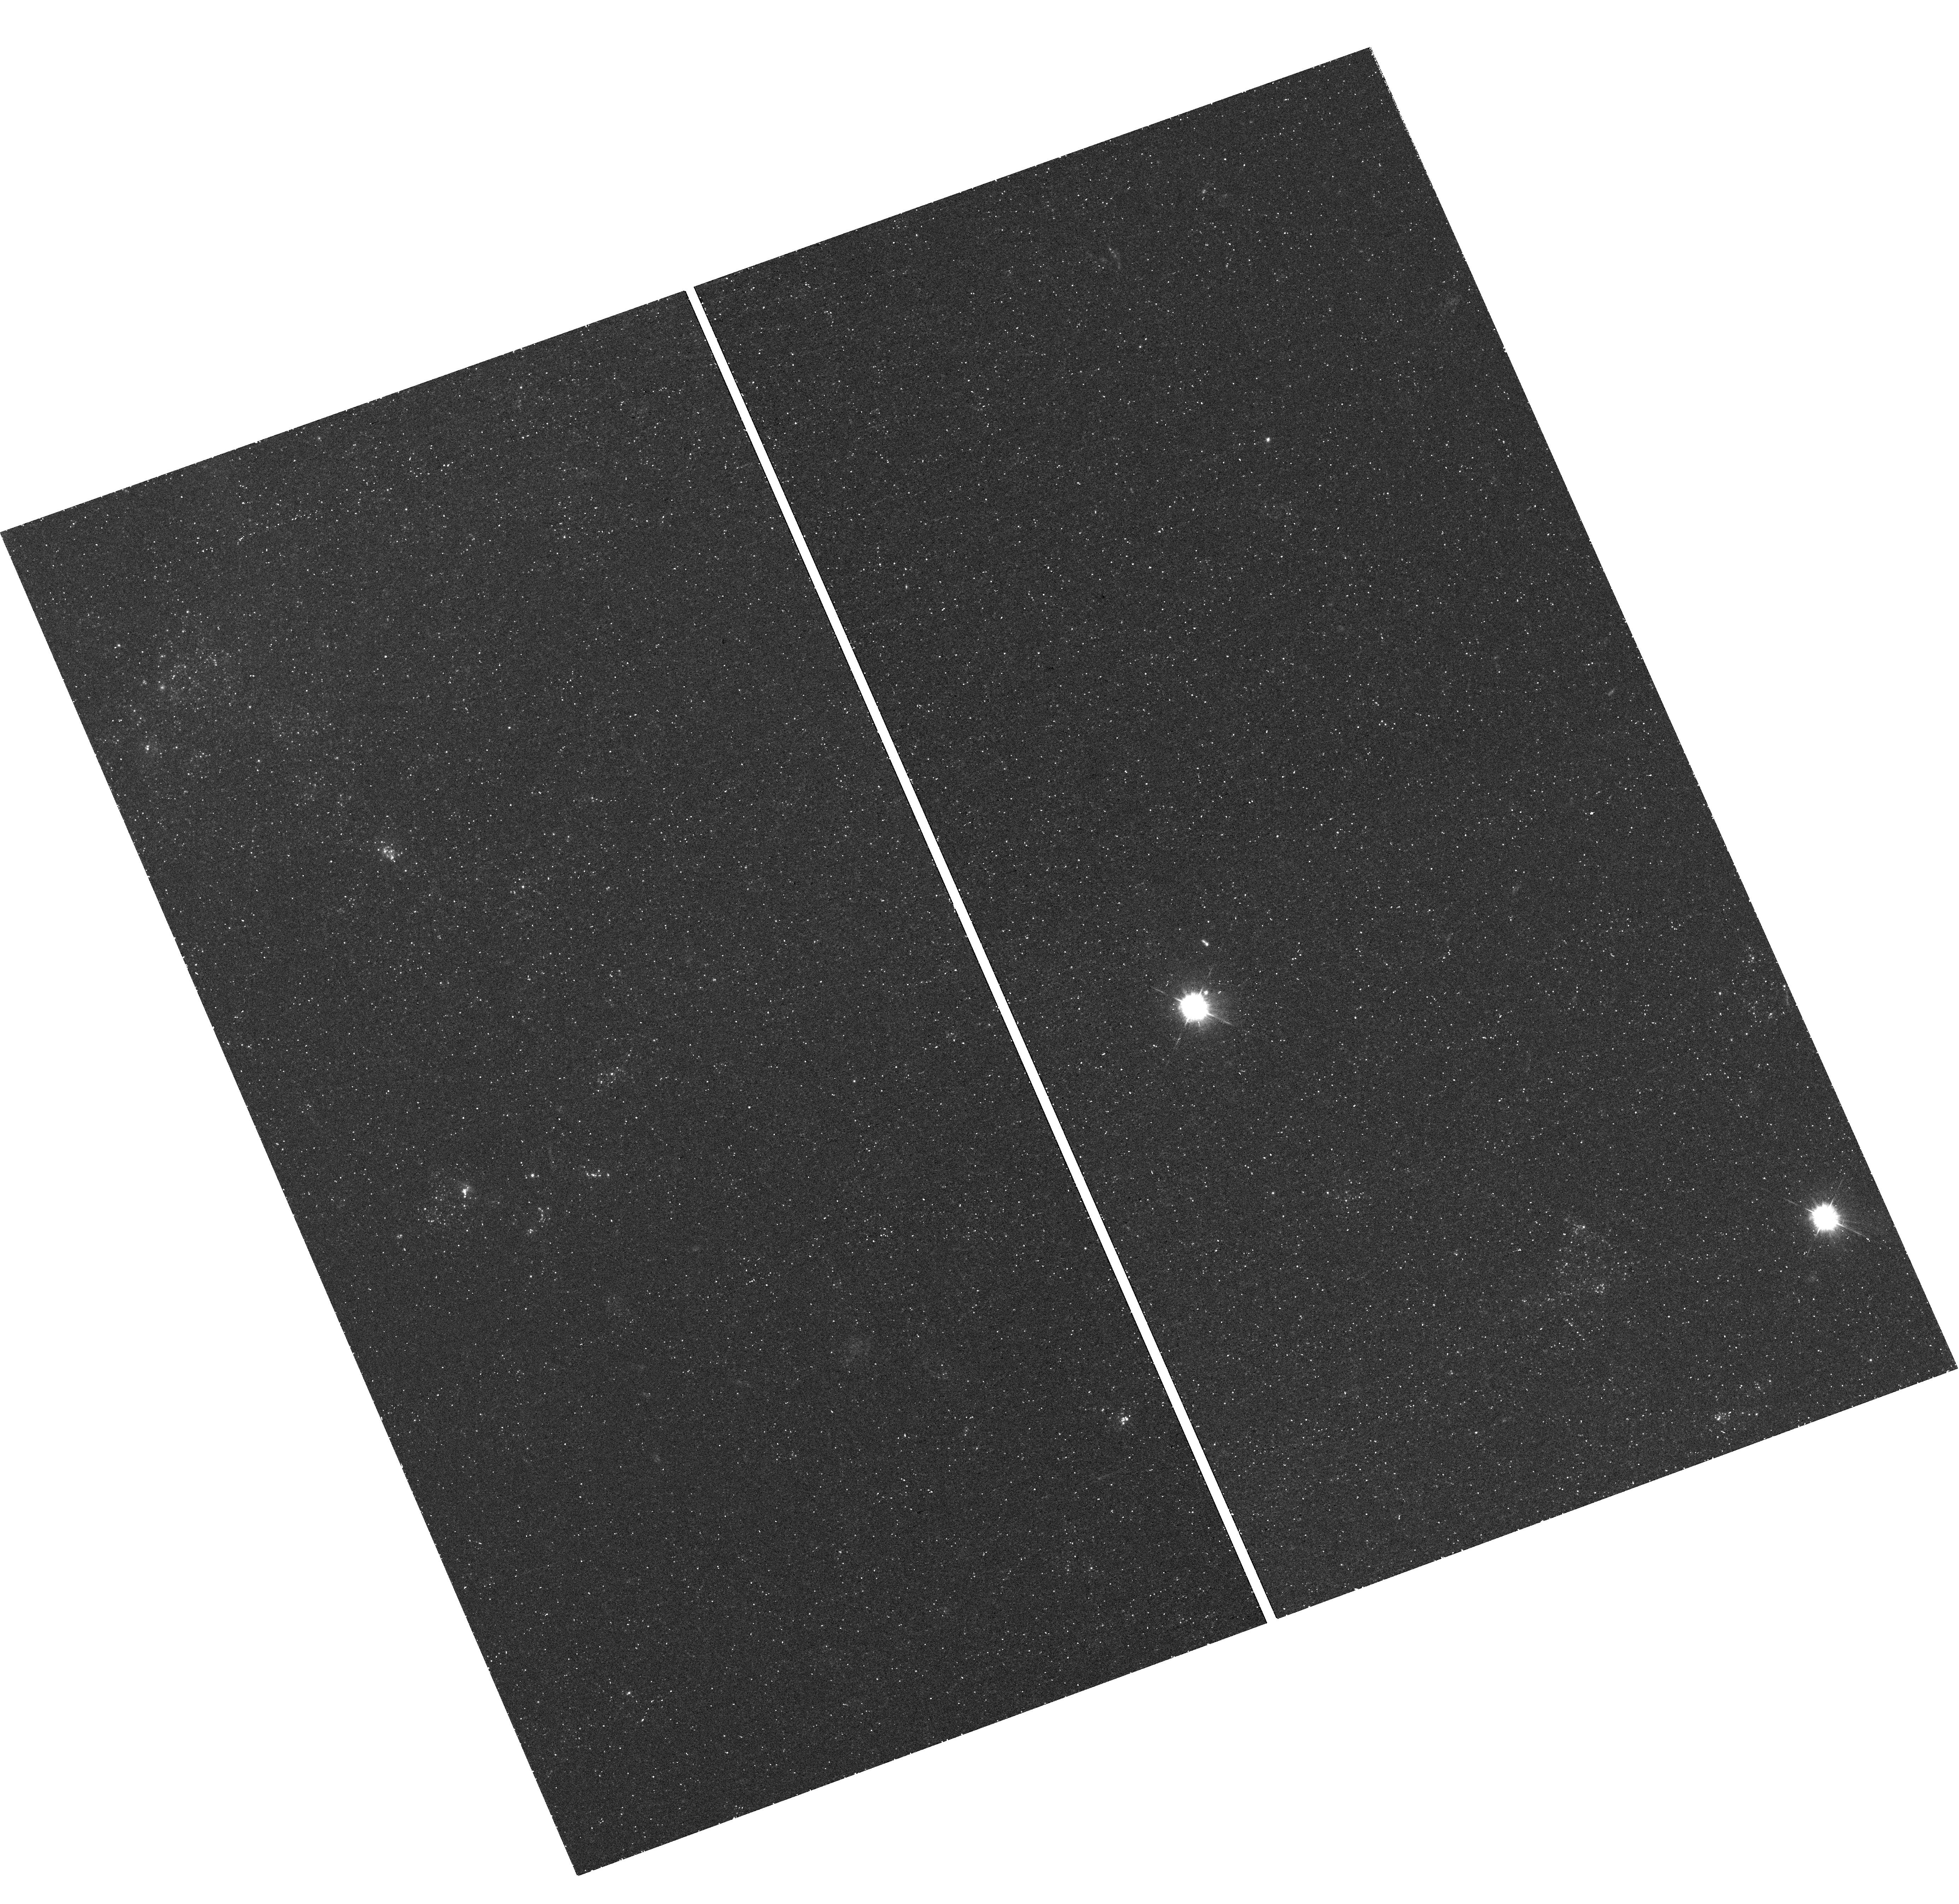
Target: SN-2002AP. Instrument: WFC3/UVIS. Filter: F336W. Exposure: 46 min. Observation ID: hst_14075_01_wfc3_uvis_f336w_icuo01

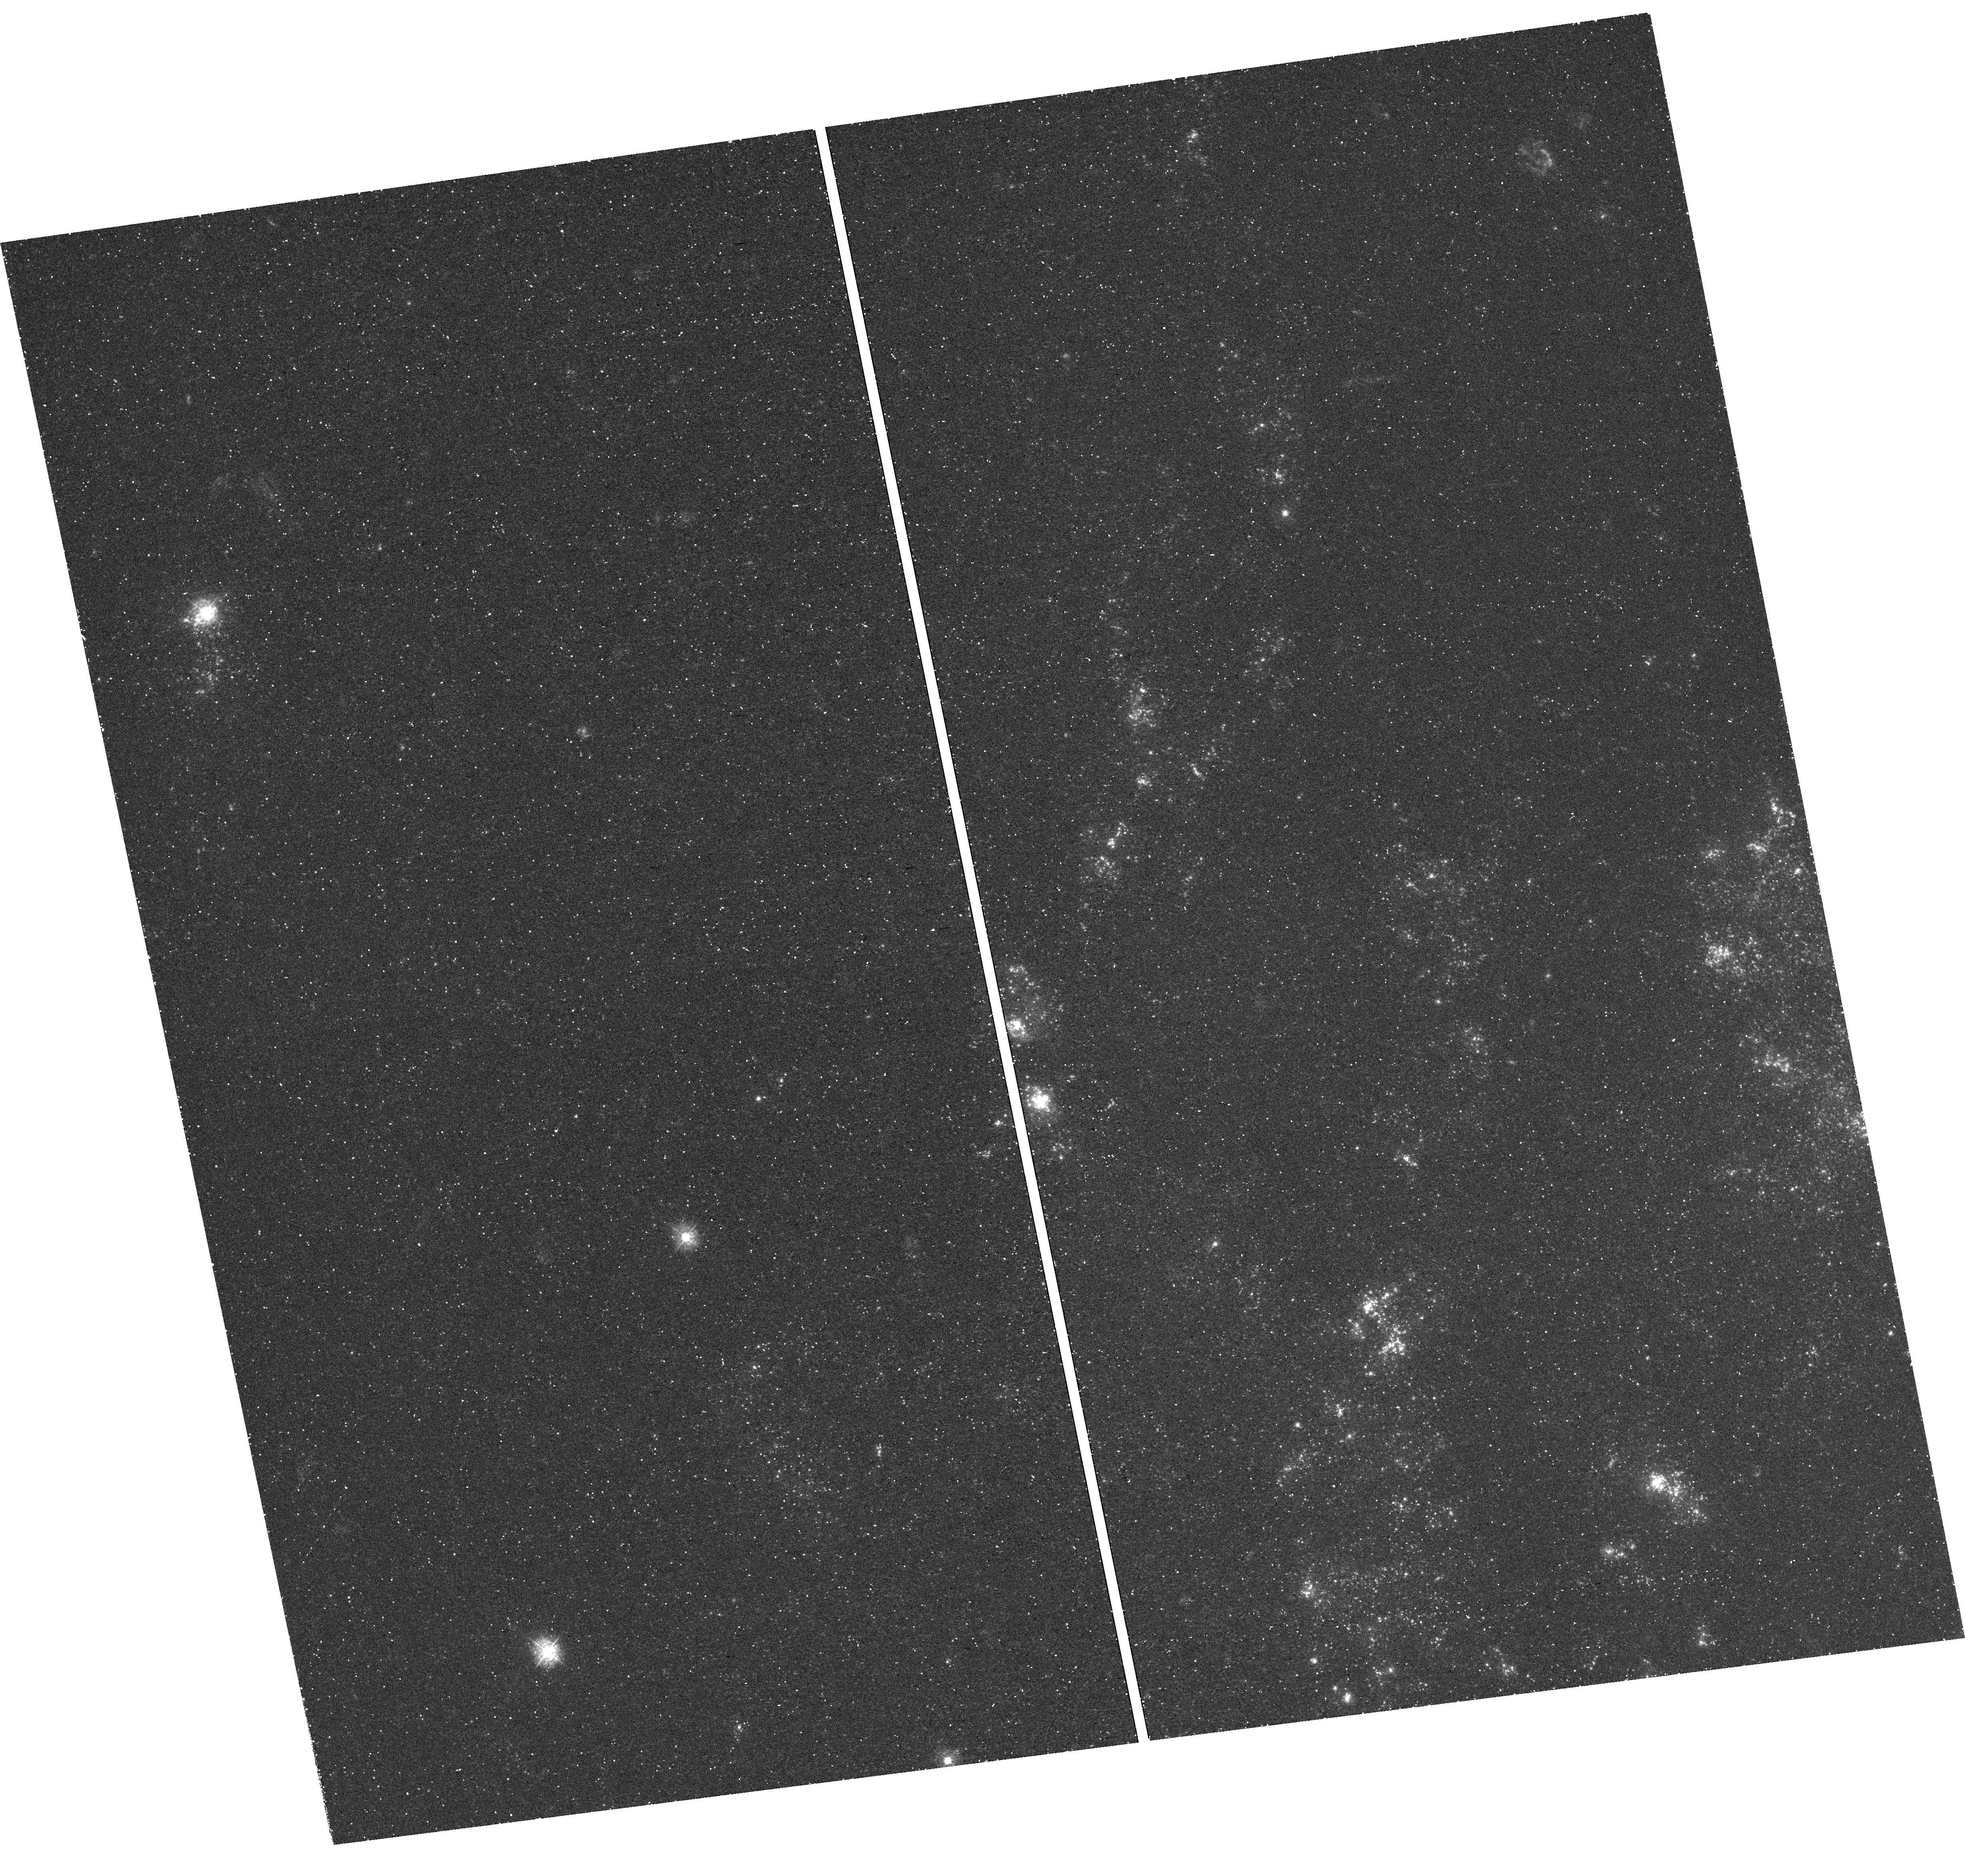
Target: SN-2001IG. Instrument: WFC3/UVIS. Filter: F336W. Exposure: 49 min. Observation ID: hst_14075_02_wfc3_uvis_f336w_icuo02

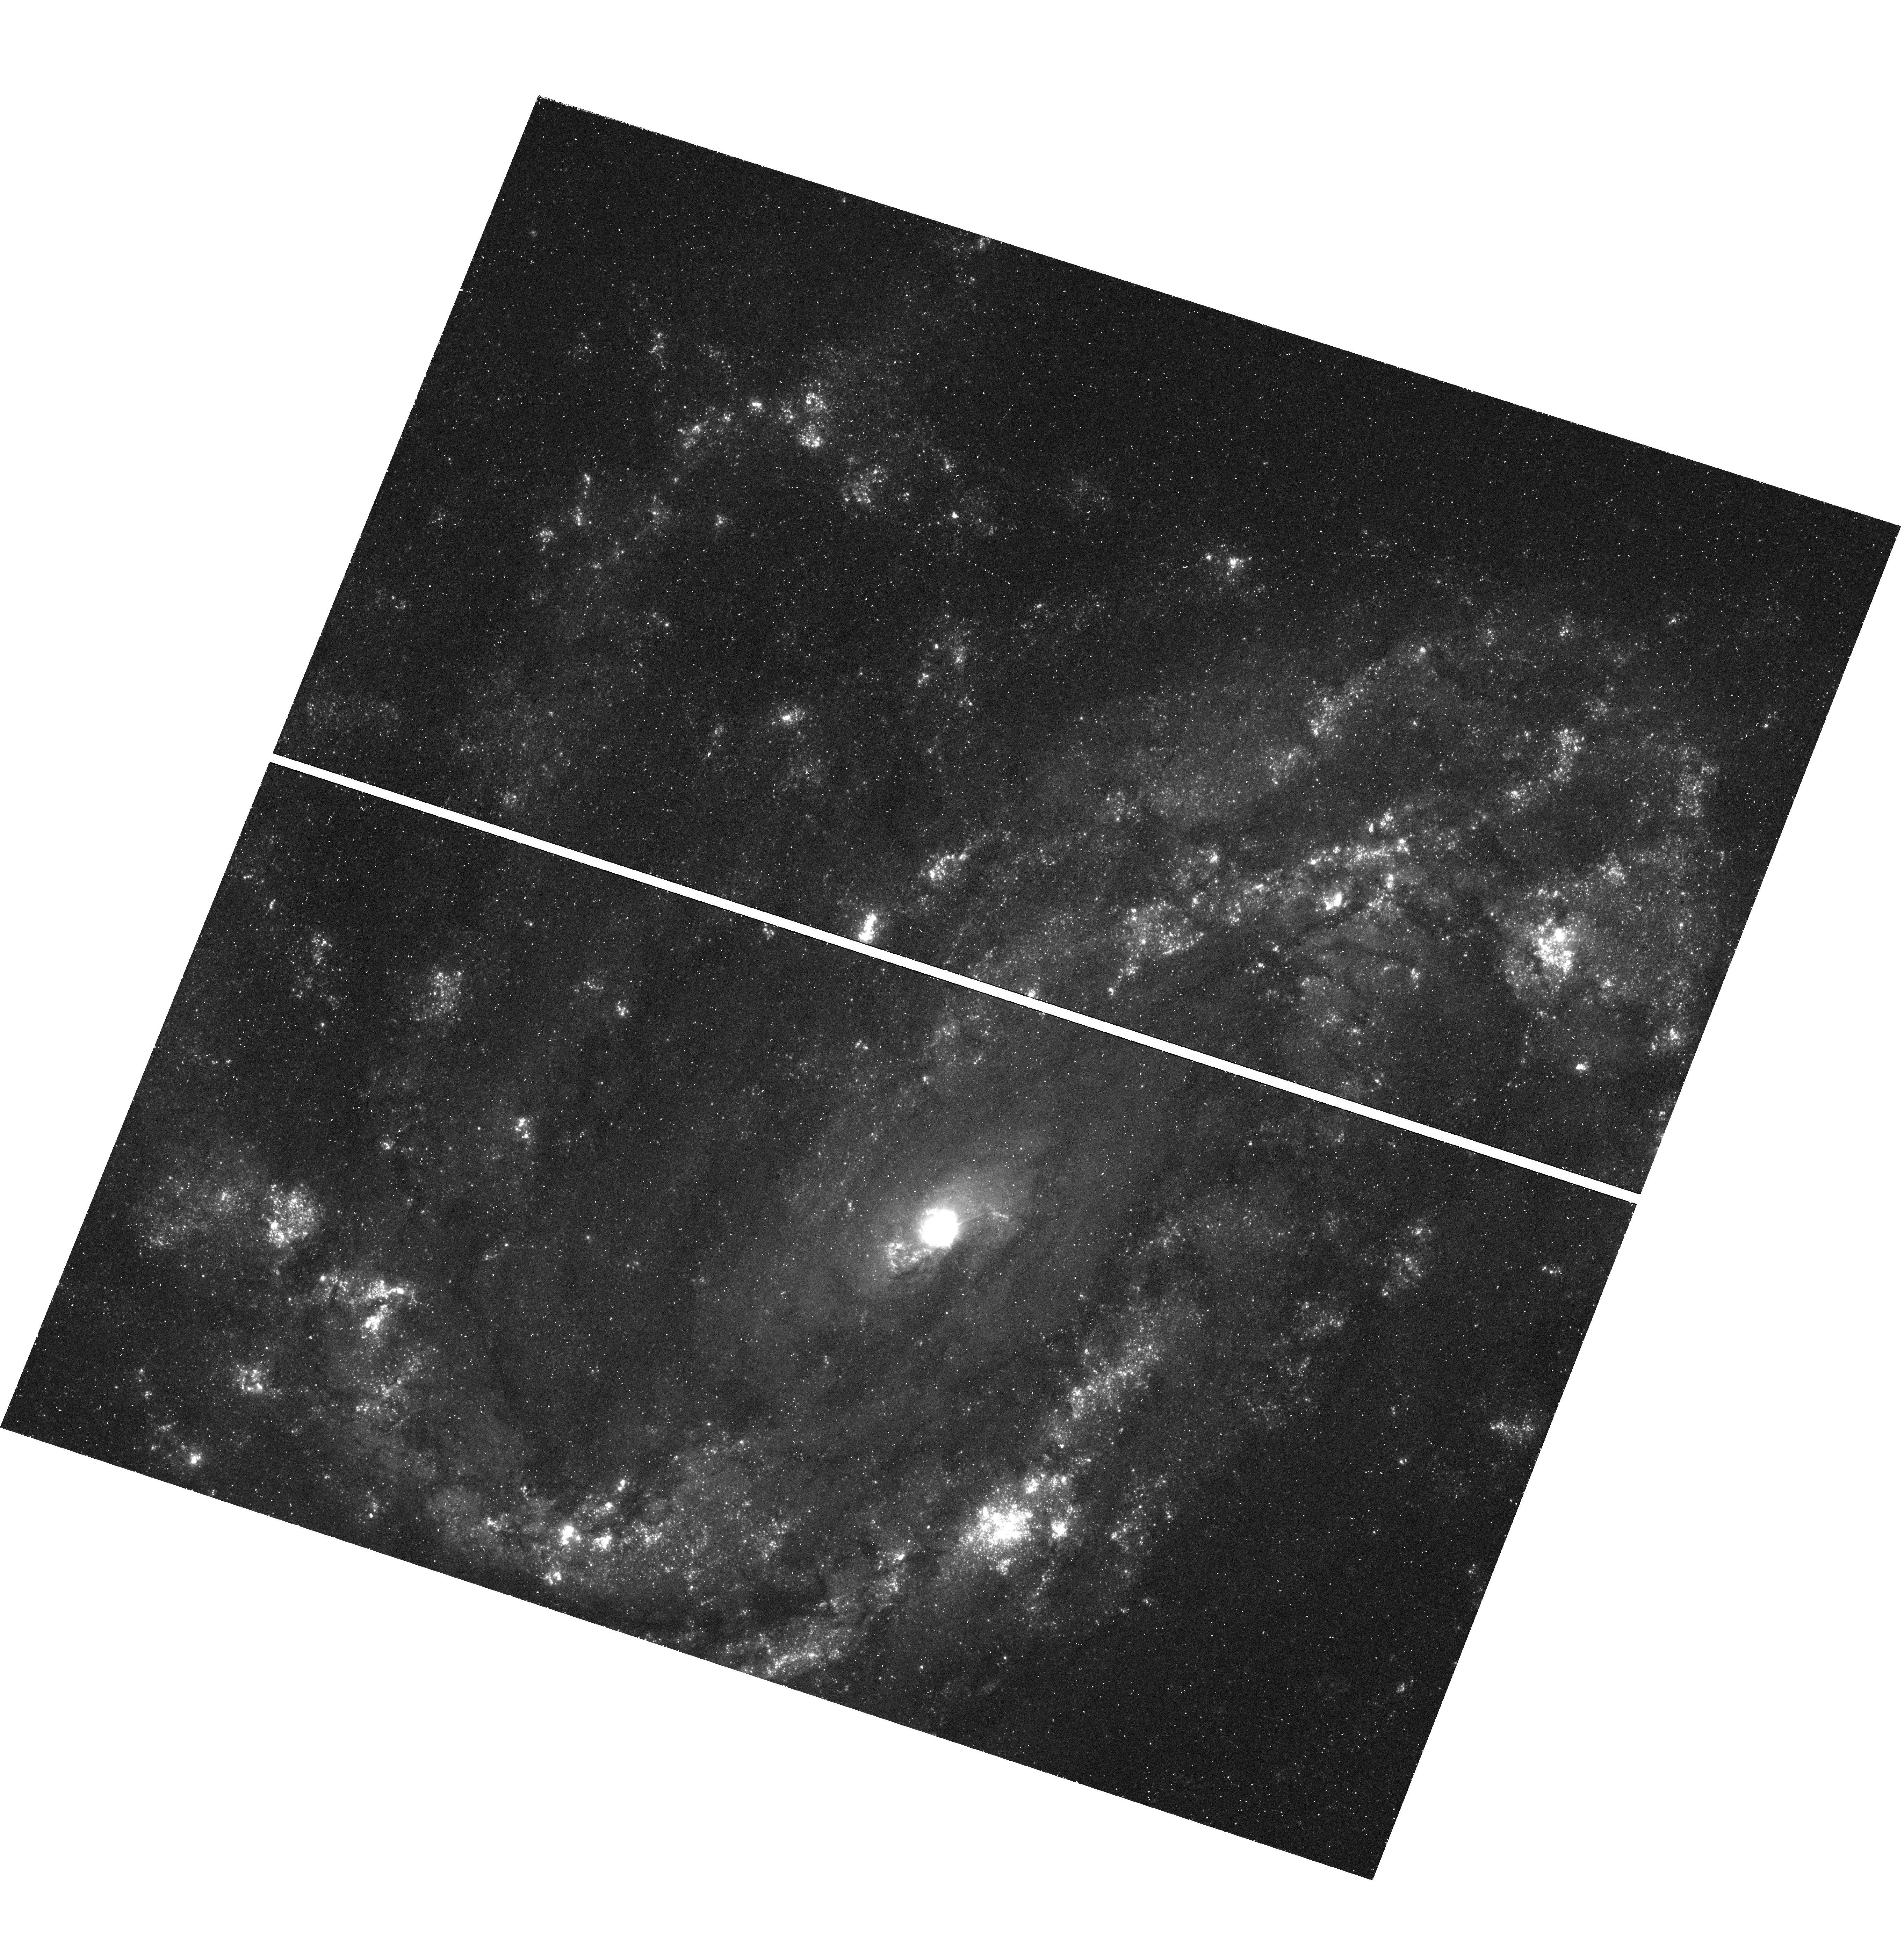
Target: SN-2010BR. Instrument: WFC3/UVIS. Filter: F336W. Exposure: 49 min. Observation ID: hst_14075_03_wfc3_uvis_f336w_icuo03

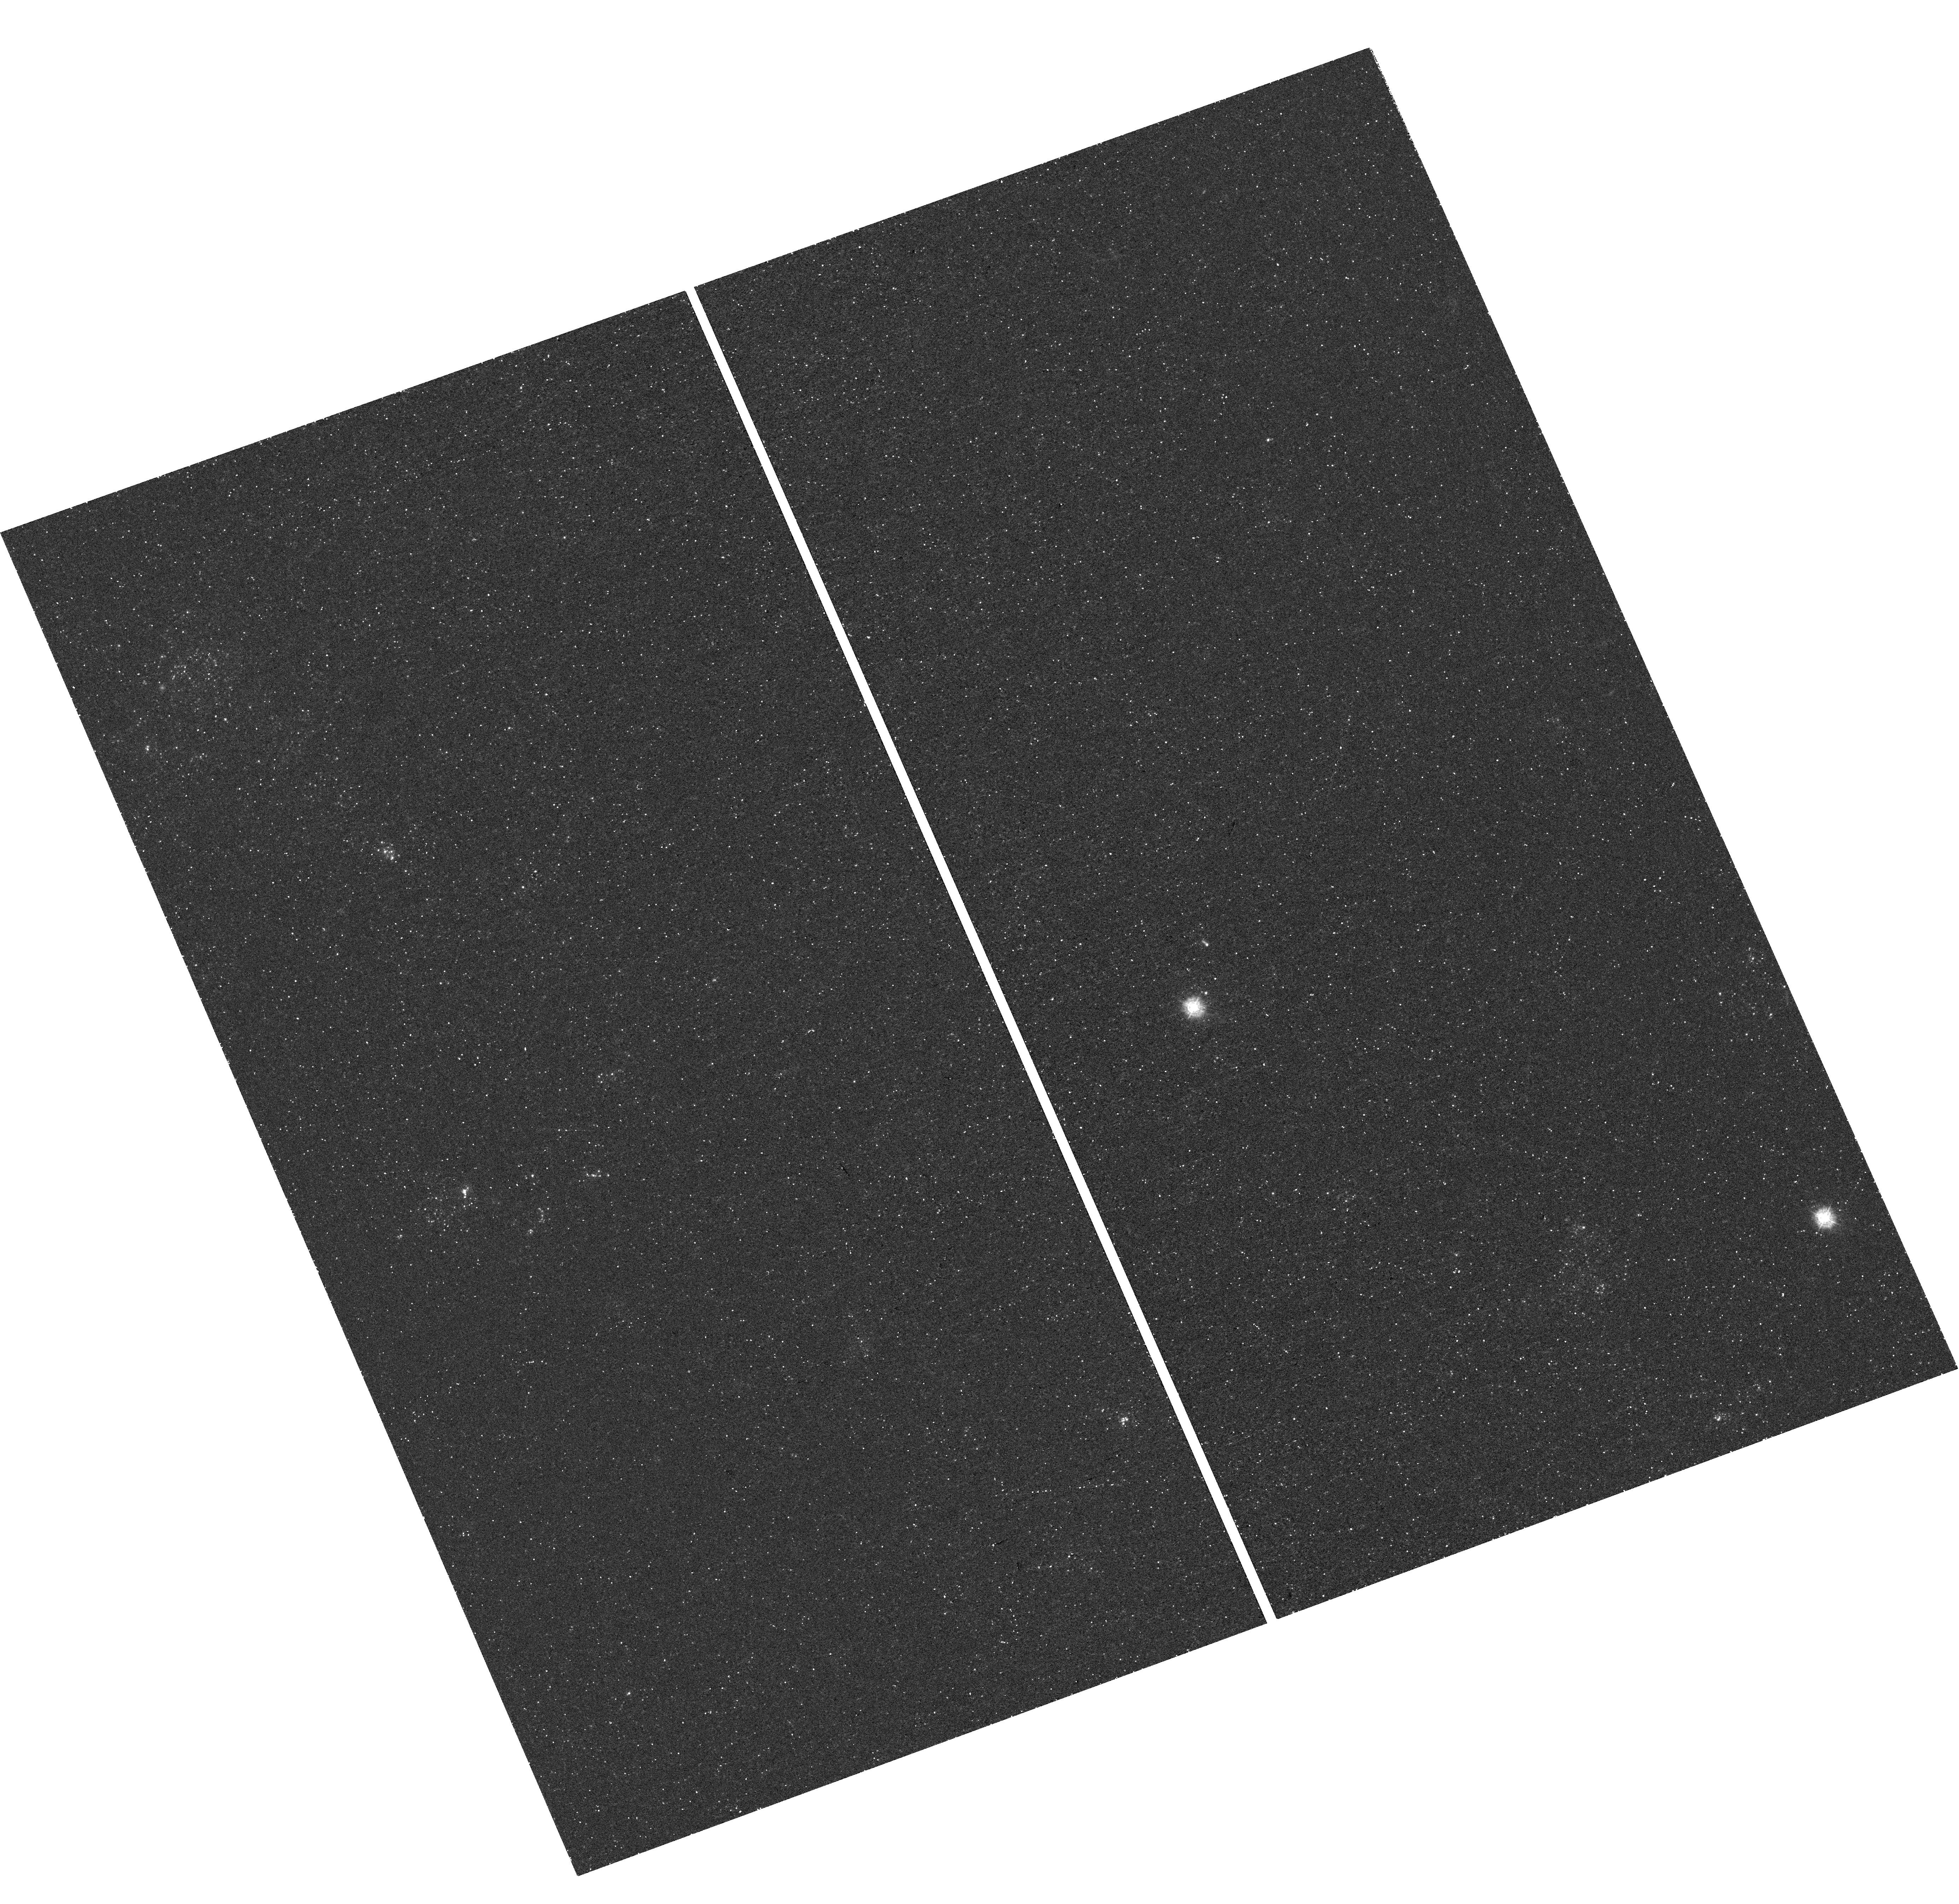
Target: SN-2002AP. Instrument: WFC3/UVIS. Filter: F275W. Exposure: 46 min. Observation ID: hst_14075_01_wfc3_uvis_f275w_icuo01

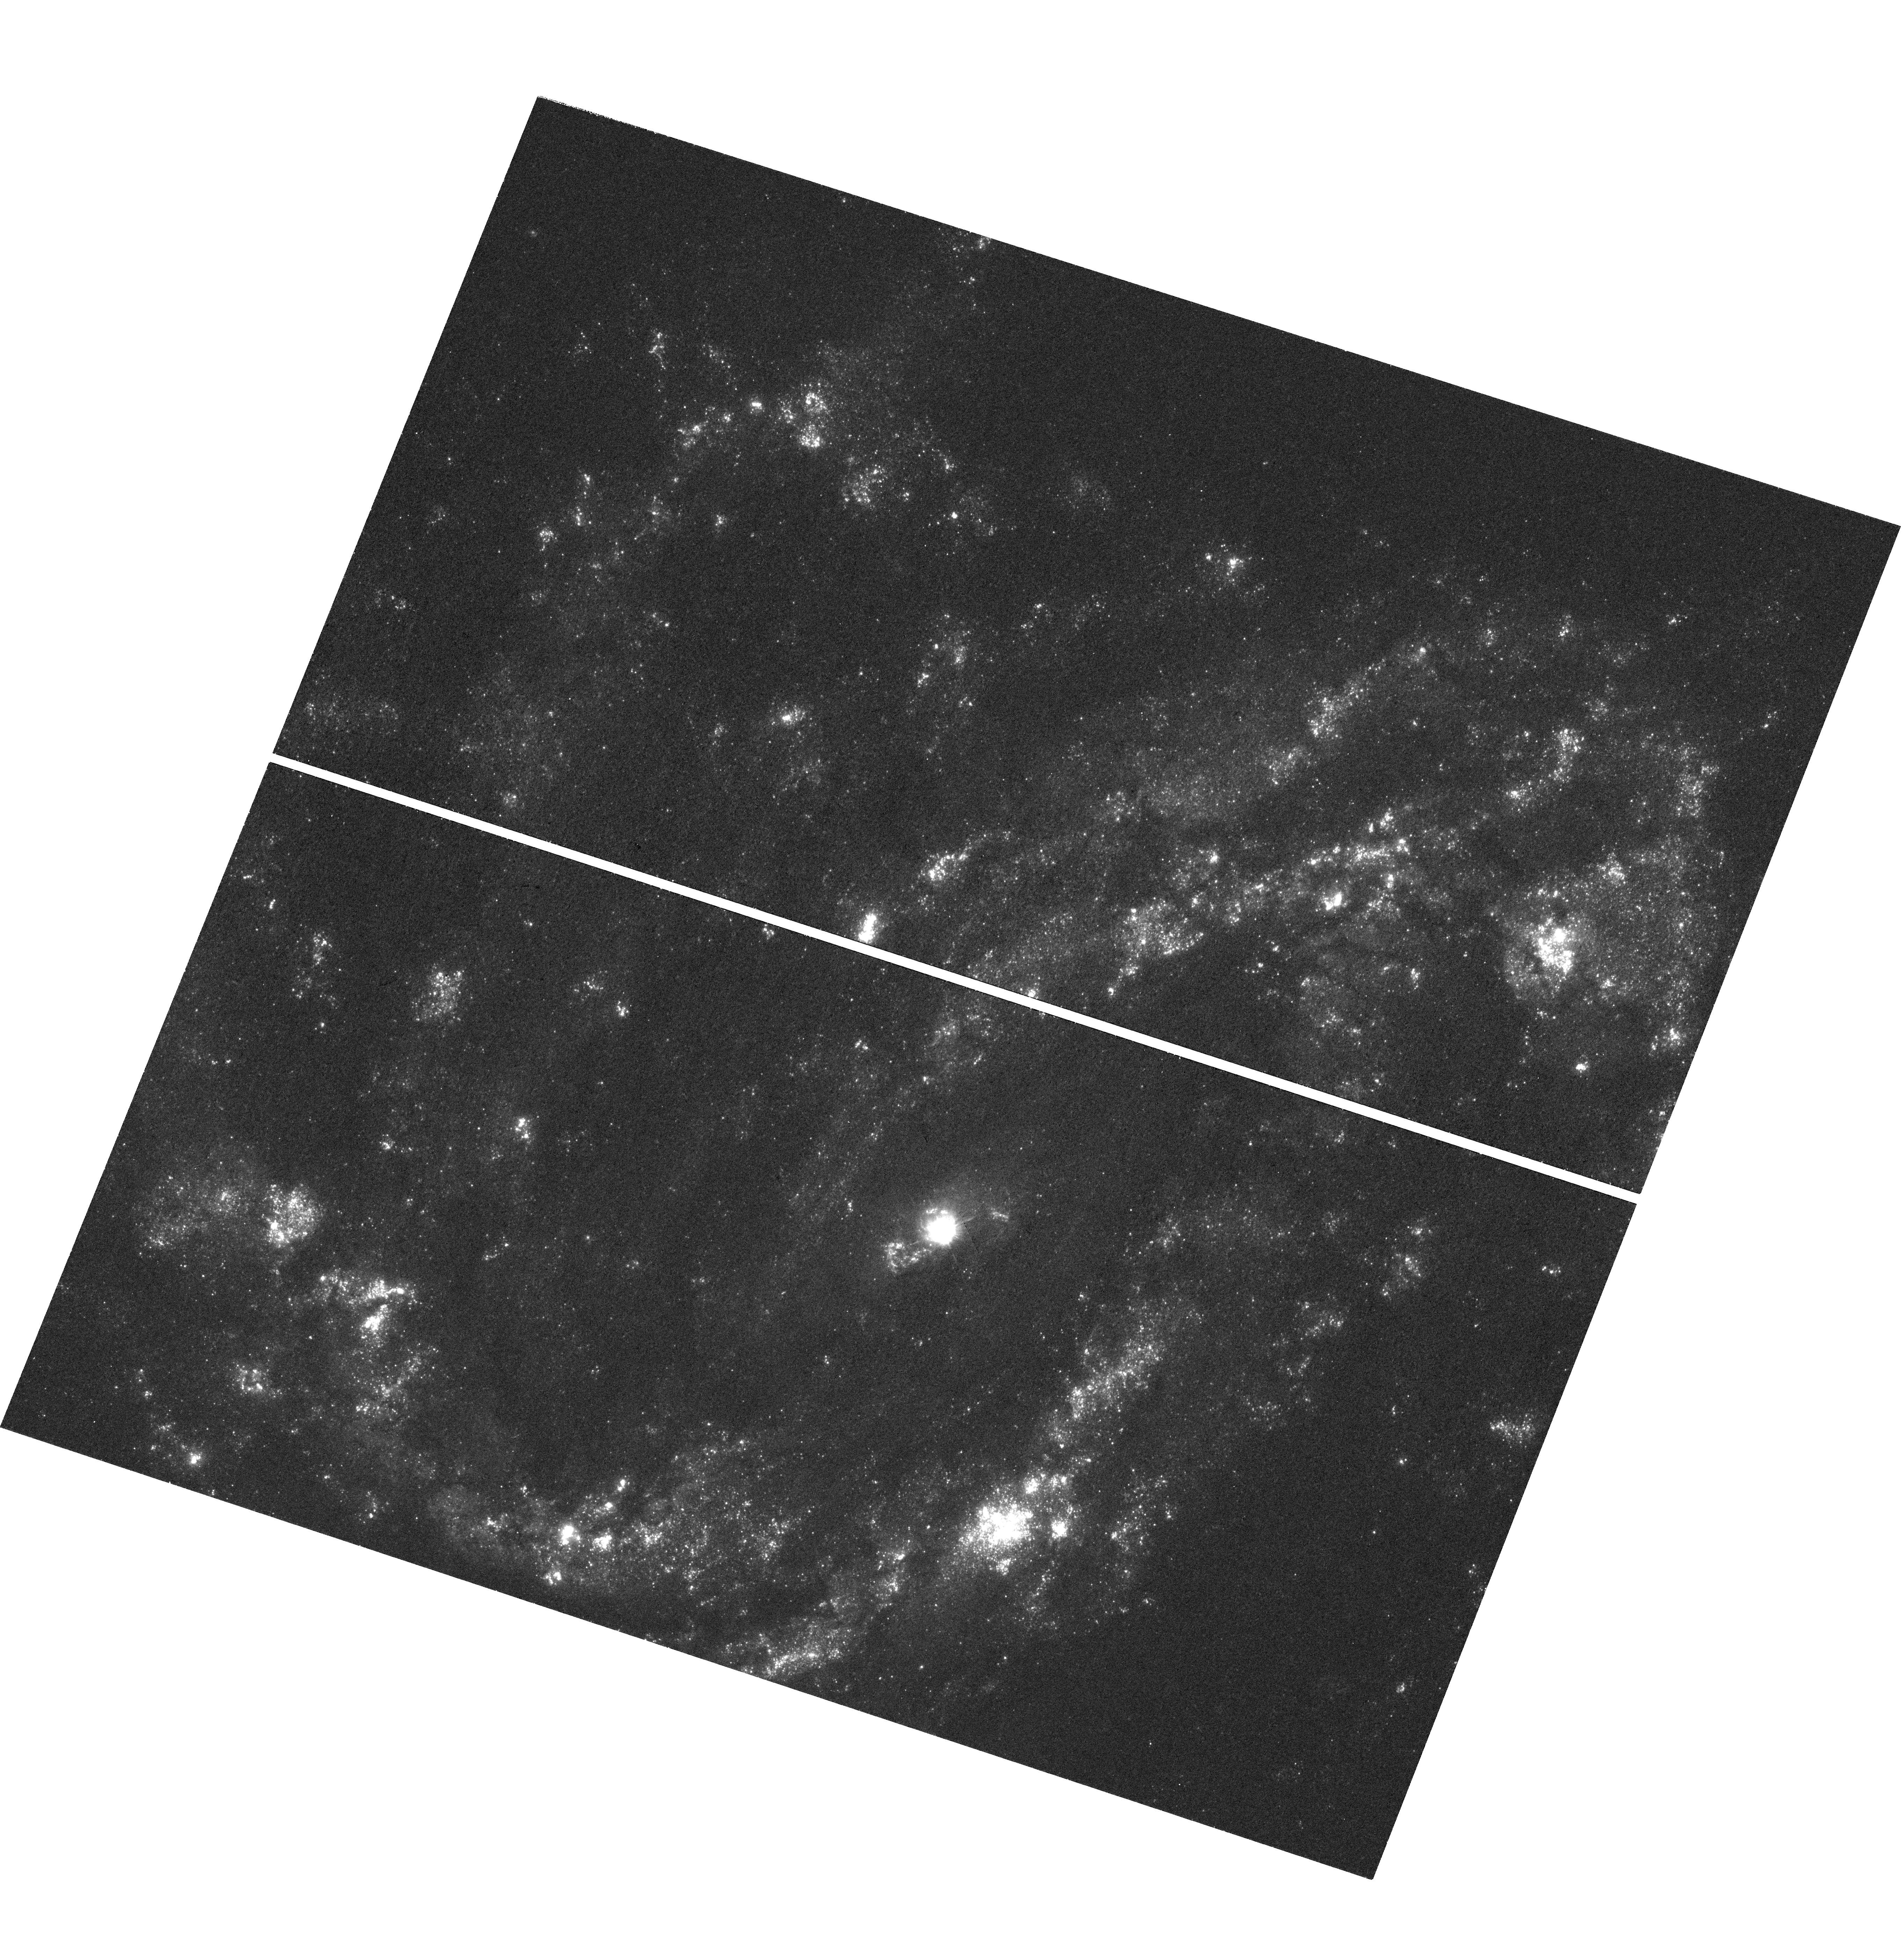
Target: SN-2010BR. Instrument: WFC3/UVIS. Filter: F275W. Exposure: 1.6 h. Observation ID: hst_14075_03_wfc3_uvis_f275w_icuo03

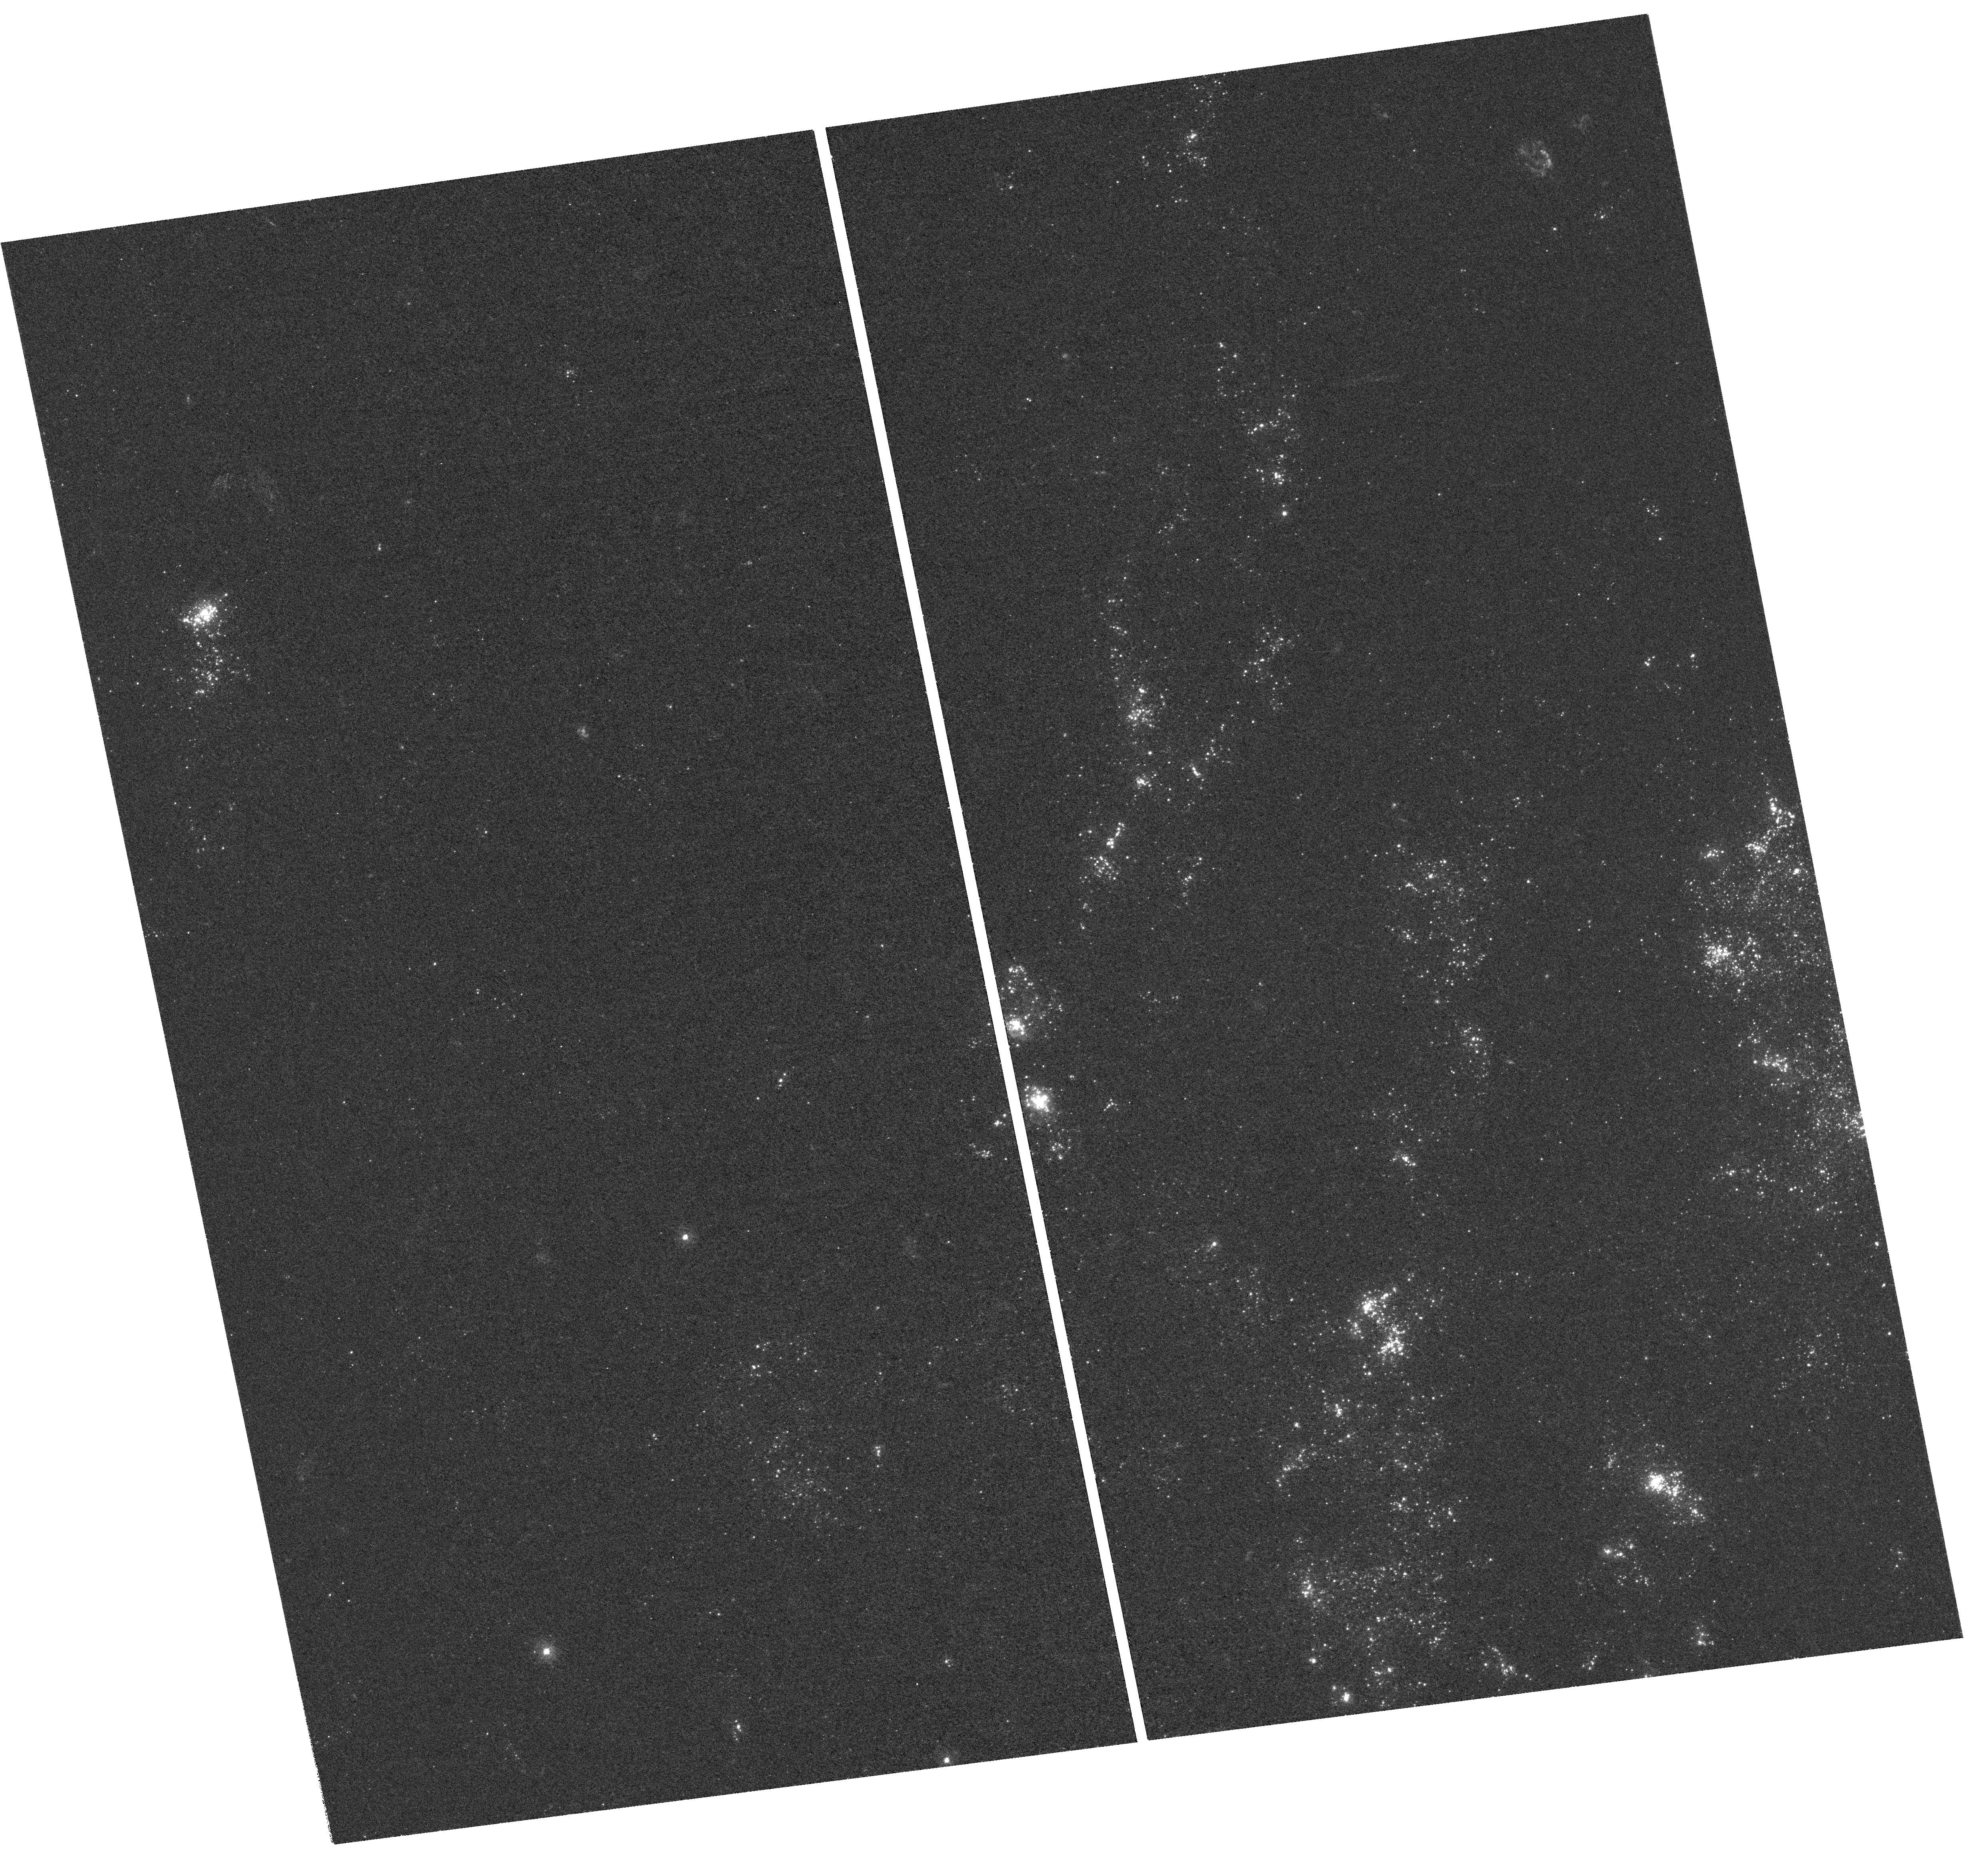
Target: SN-2001IG. Instrument: WFC3/UVIS. Filter: F275W. Exposure: 2.4 h. Observation ID: hst_14075_02_wfc3_uvis_f275w_icuo02

Long-Lost Companions: A Search for the Binary Secondaries of Three Nearby Supernovae (PI: Fox, Ori Dosovitz)

Stripped-envelope supernovae (e.g., SNe IIb, Ib, and Ic) refer to a subset of core-collapse explosions with progenitors that have lost some fraction of their outer hydrogen and helium envelopes in pre-SN mass loss. Mounting evidence over the past decade suggests that the mass loss in a large fraction of these systems occurs due to binary interaction. An unbiased sample of companion-star characteristics (including deep upper limits) can constrain the binary models, but to date only two results have been published: SNe 1993J and 2011dh. In this proposal, we present 2 new archival discoveries and a plan to perform a WFC3/NUV search for the binary companion stars of 3 additional, nearby stripped-envelope SN progenitors: SNe 2002ap, 2001ig, and 2010br. The NUV color (F275W-F336W) offers an optimum detection strategy for the potential hot, blue stars. The combined dataset will result in a statistically meaningful sample of companion stars, with direct implications on the theoretical physics of binary interaction. Such a project cannot wait for more nearby SNe. Only 15 stripped-envelope SNe have occurred within our calculated sensitivity window (<15 Mpc) within the past 25 years, and of those, only 6 were at <10 Mpc. Given HST's time horizon (currently 2018), the degrading UV response on WFC3, and the requisite waiting period to allow the SN to fade before conducting a companion search, now is the time to take full advantage of HST's unique UV capabilities.